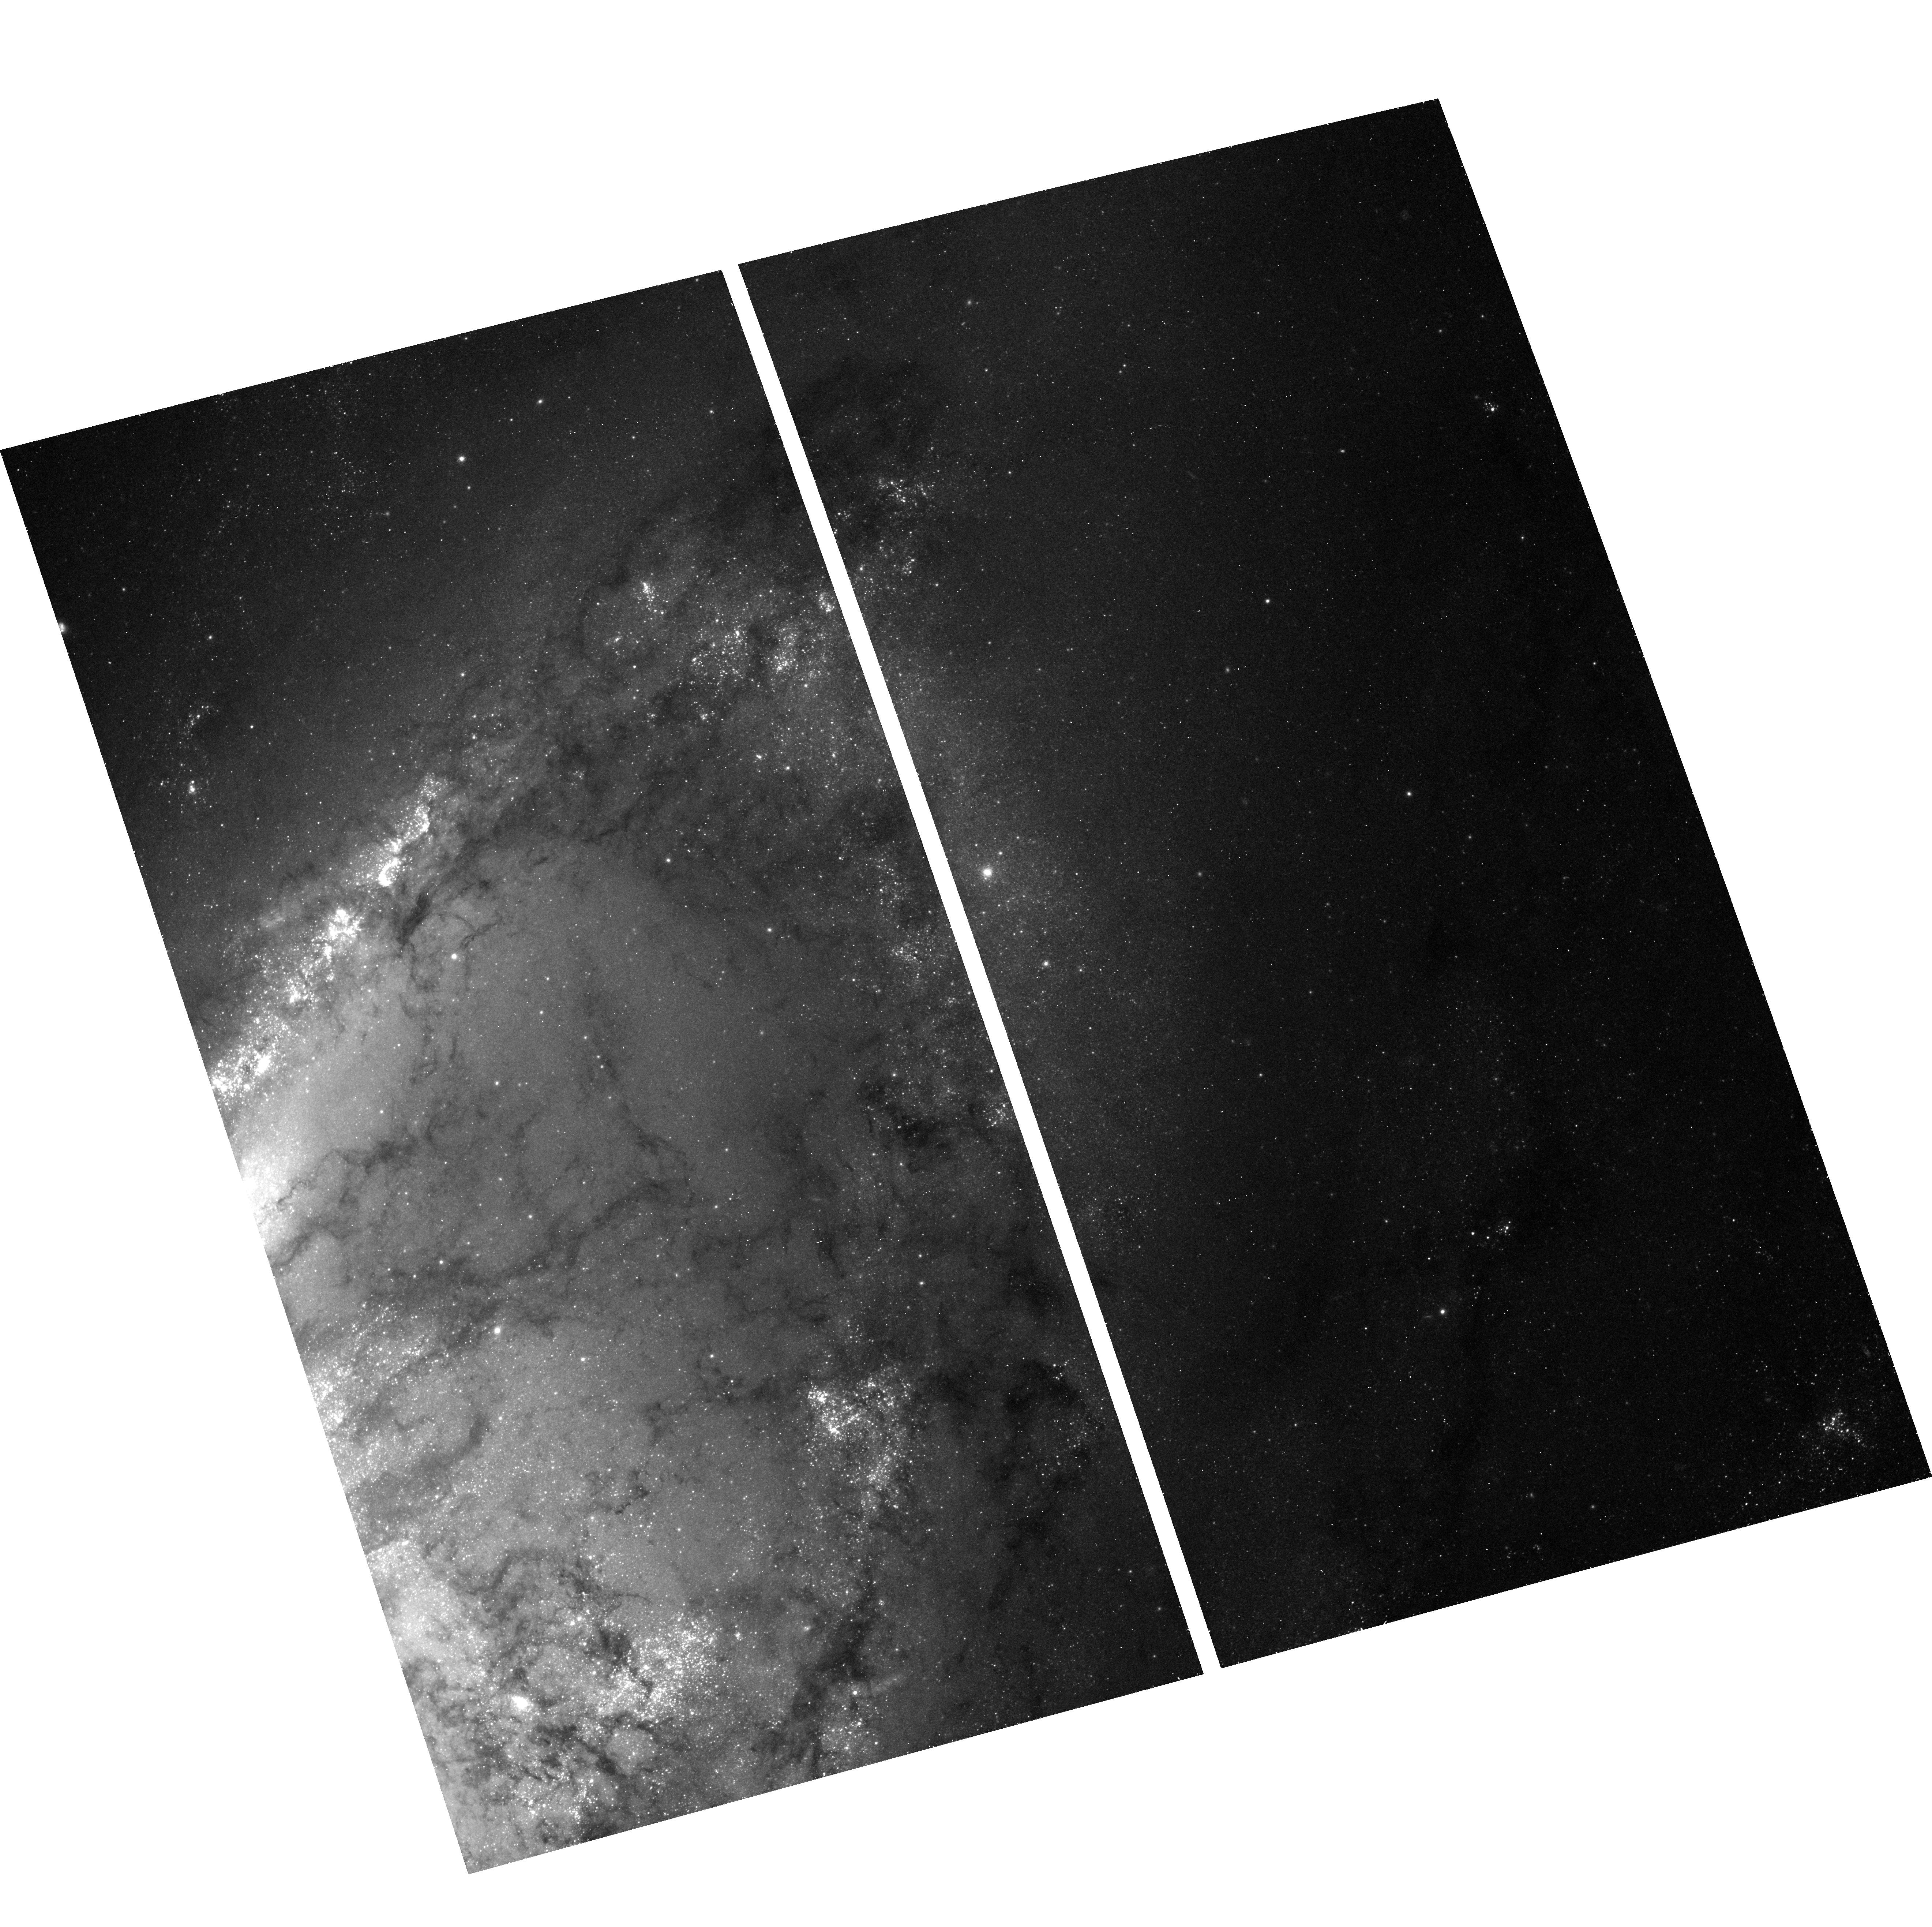
Target: NGC4258-INNER
Instrument: ACS/WFC
Filter: F435W
Exposure: 30 min
Observation ID: hst_9810_07_acs_wfc_f435w_j8r007

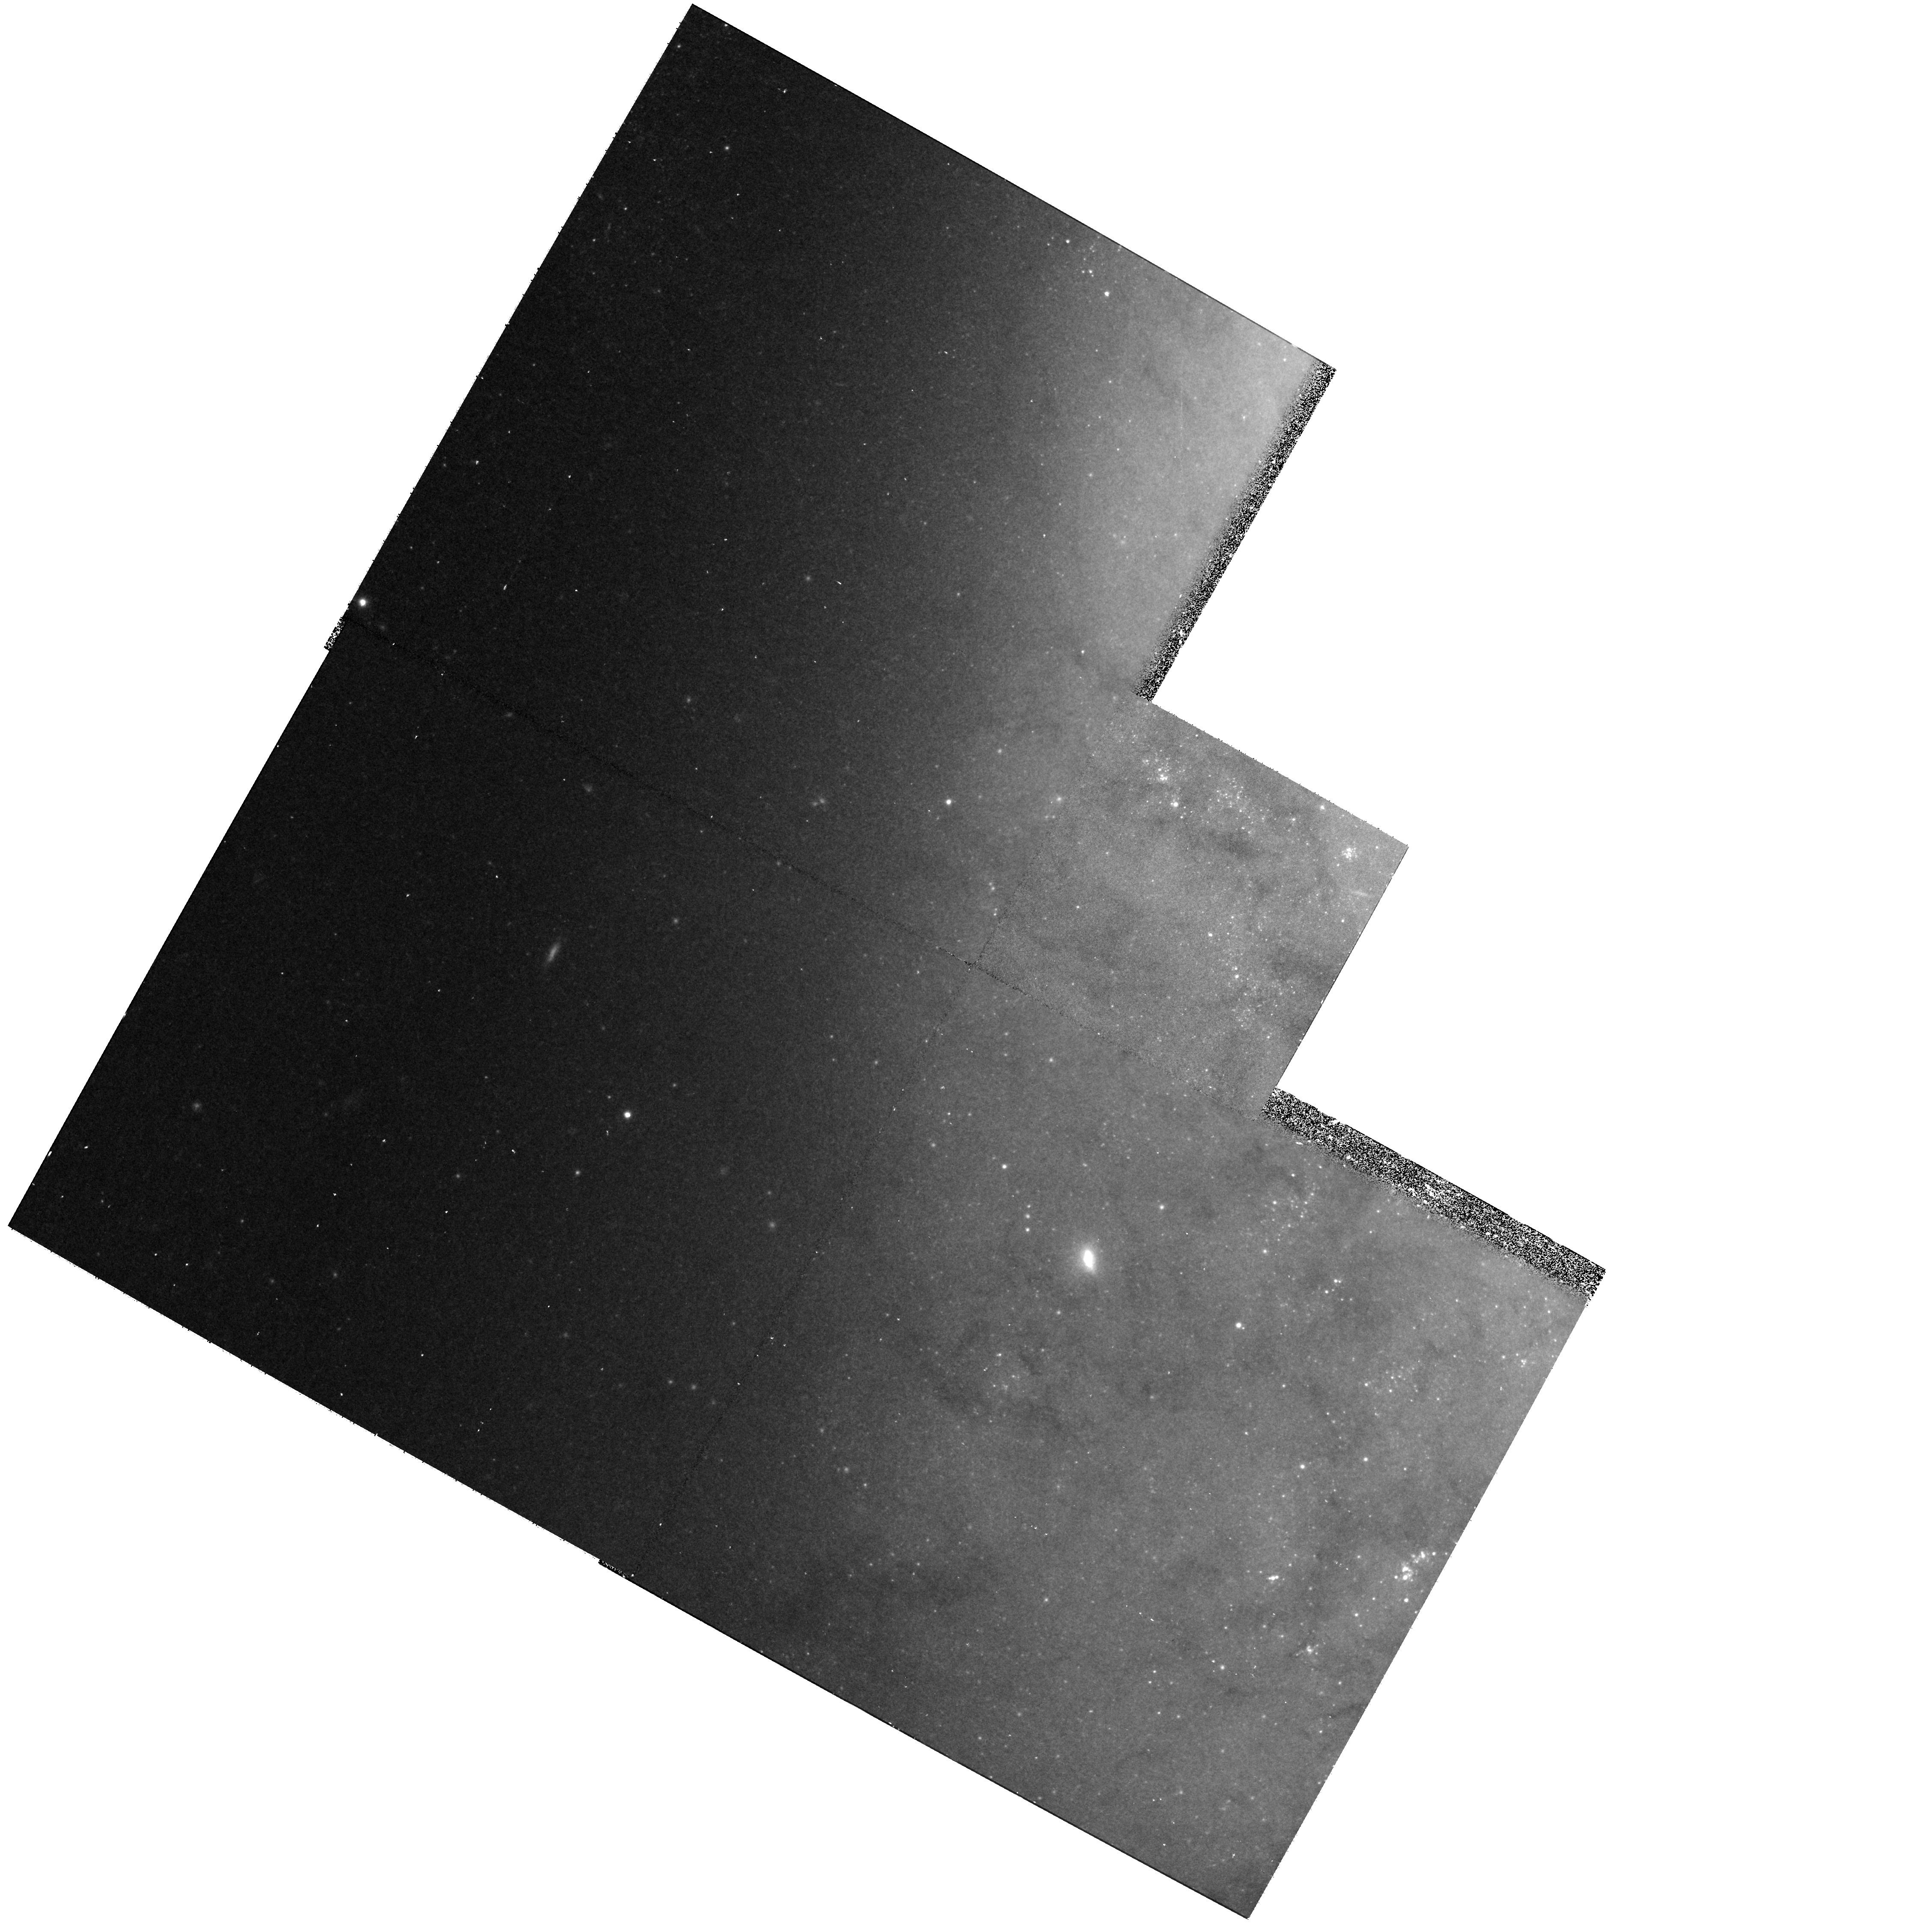
Target: field at RA 184.783°, Dec 47.281°
Instrument: WFPC2/PC
Filter: F555W
Exposure: 30 min
Observation ID: hst_9810_14_wfpc2_pc_f555w_u8r014

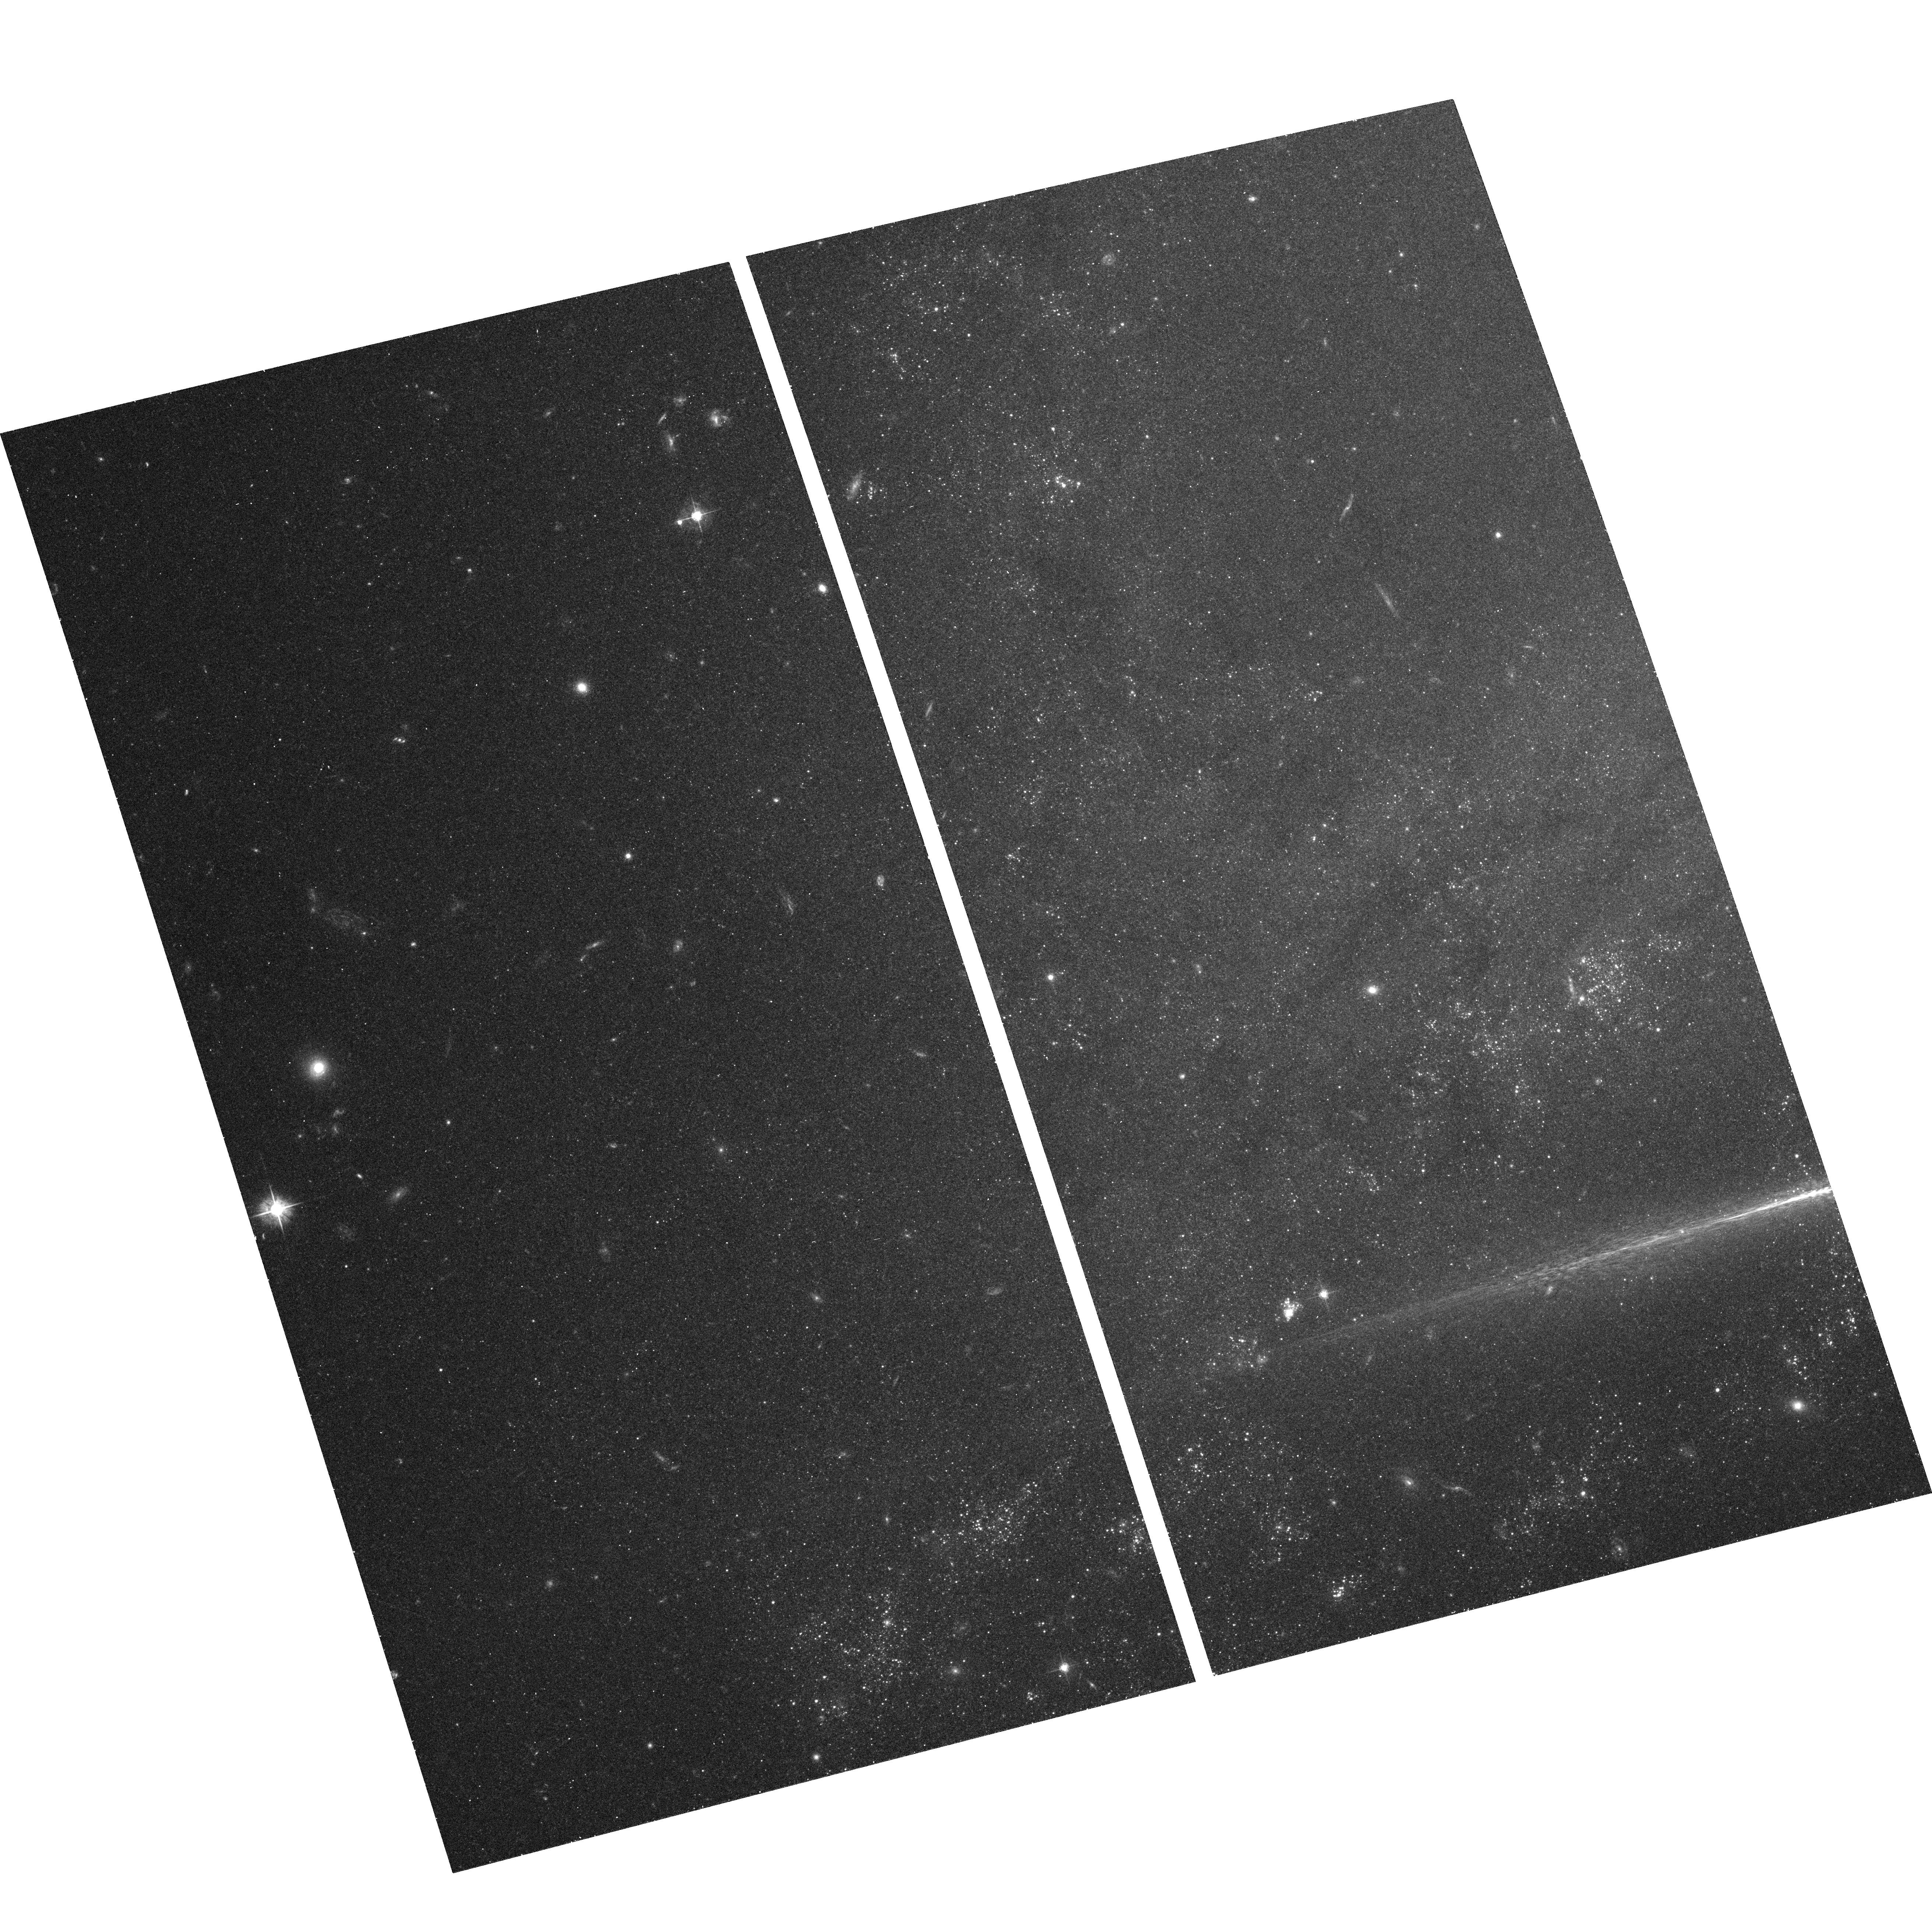
Target: NGC4258-OUTER
Instrument: ACS/WFC
Filter: F555W
Exposure: 27 min
Observation ID: hst_9810_18_acs_wfc_f555w_j8r018

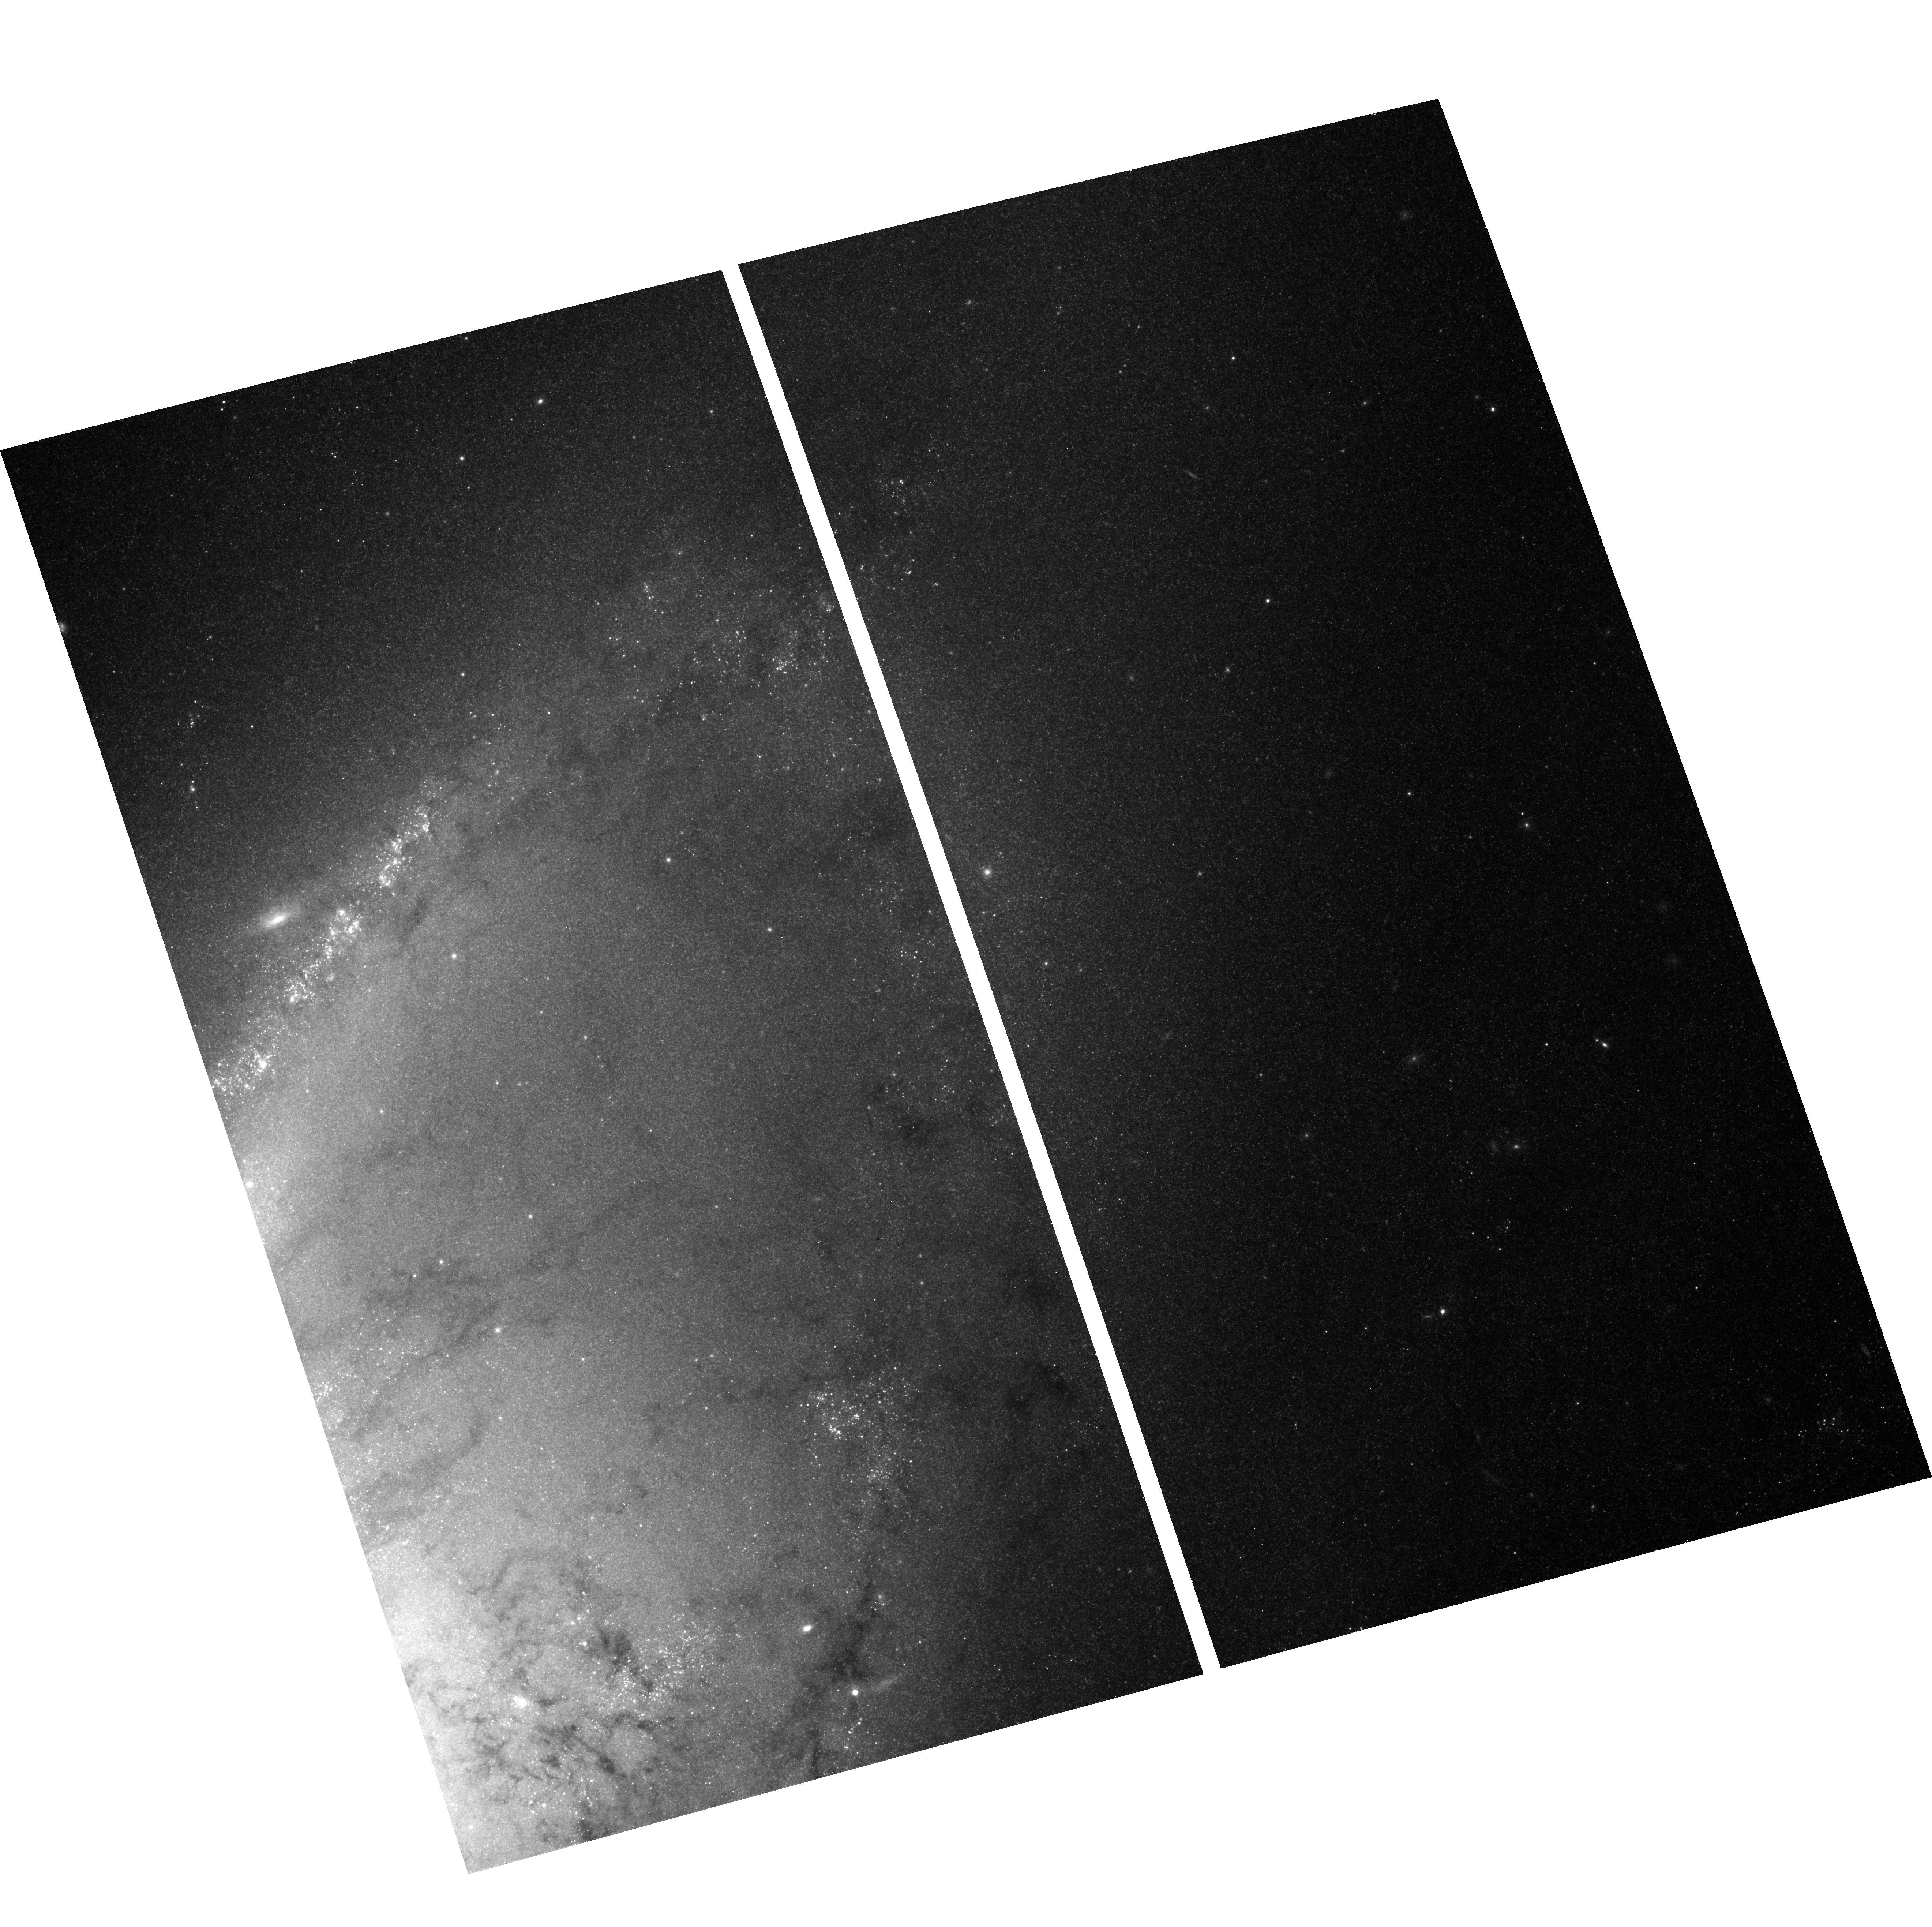
Target: NGC4258-INNER
Instrument: ACS/WFC
Filter: F814W
Exposure: 13 min
Observation ID: hst_9810_05_acs_wfc_f814w_j8r005

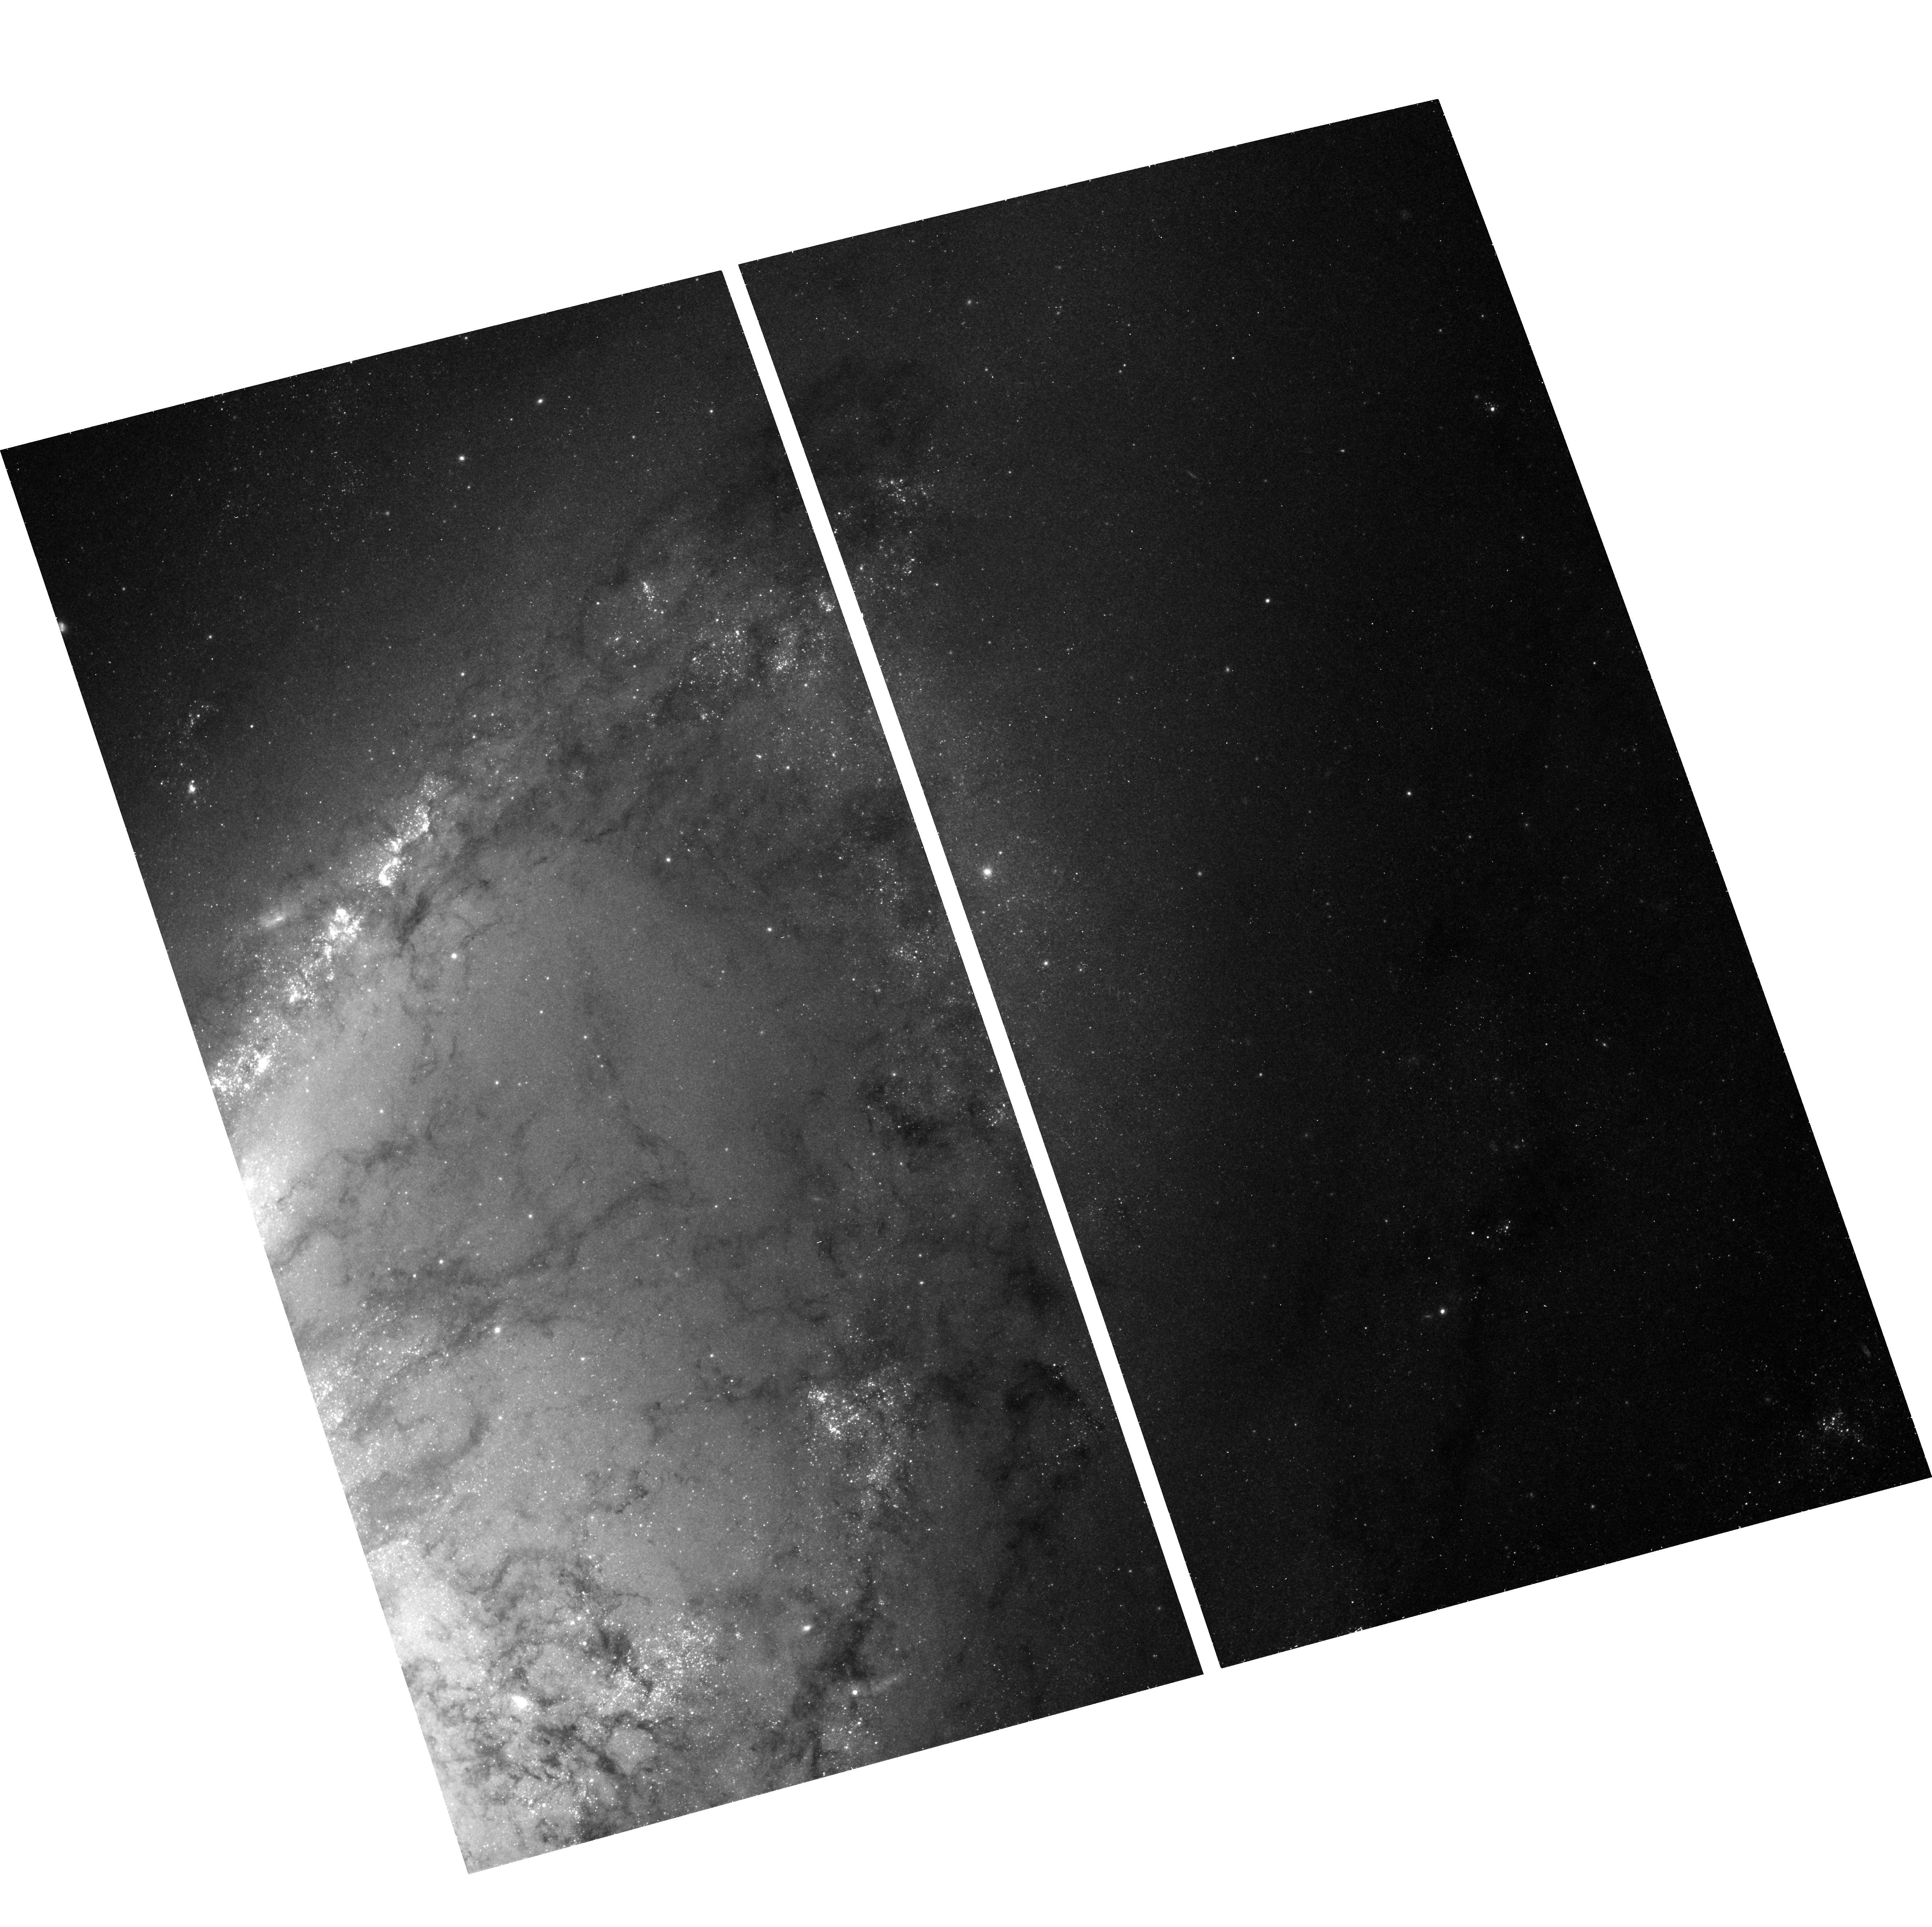
Target: NGC4258-INNER
Instrument: ACS/WFC
Filter: F555W
Exposure: 27 min
Observation ID: hst_9810_11_acs_wfc_f555w_j8r011

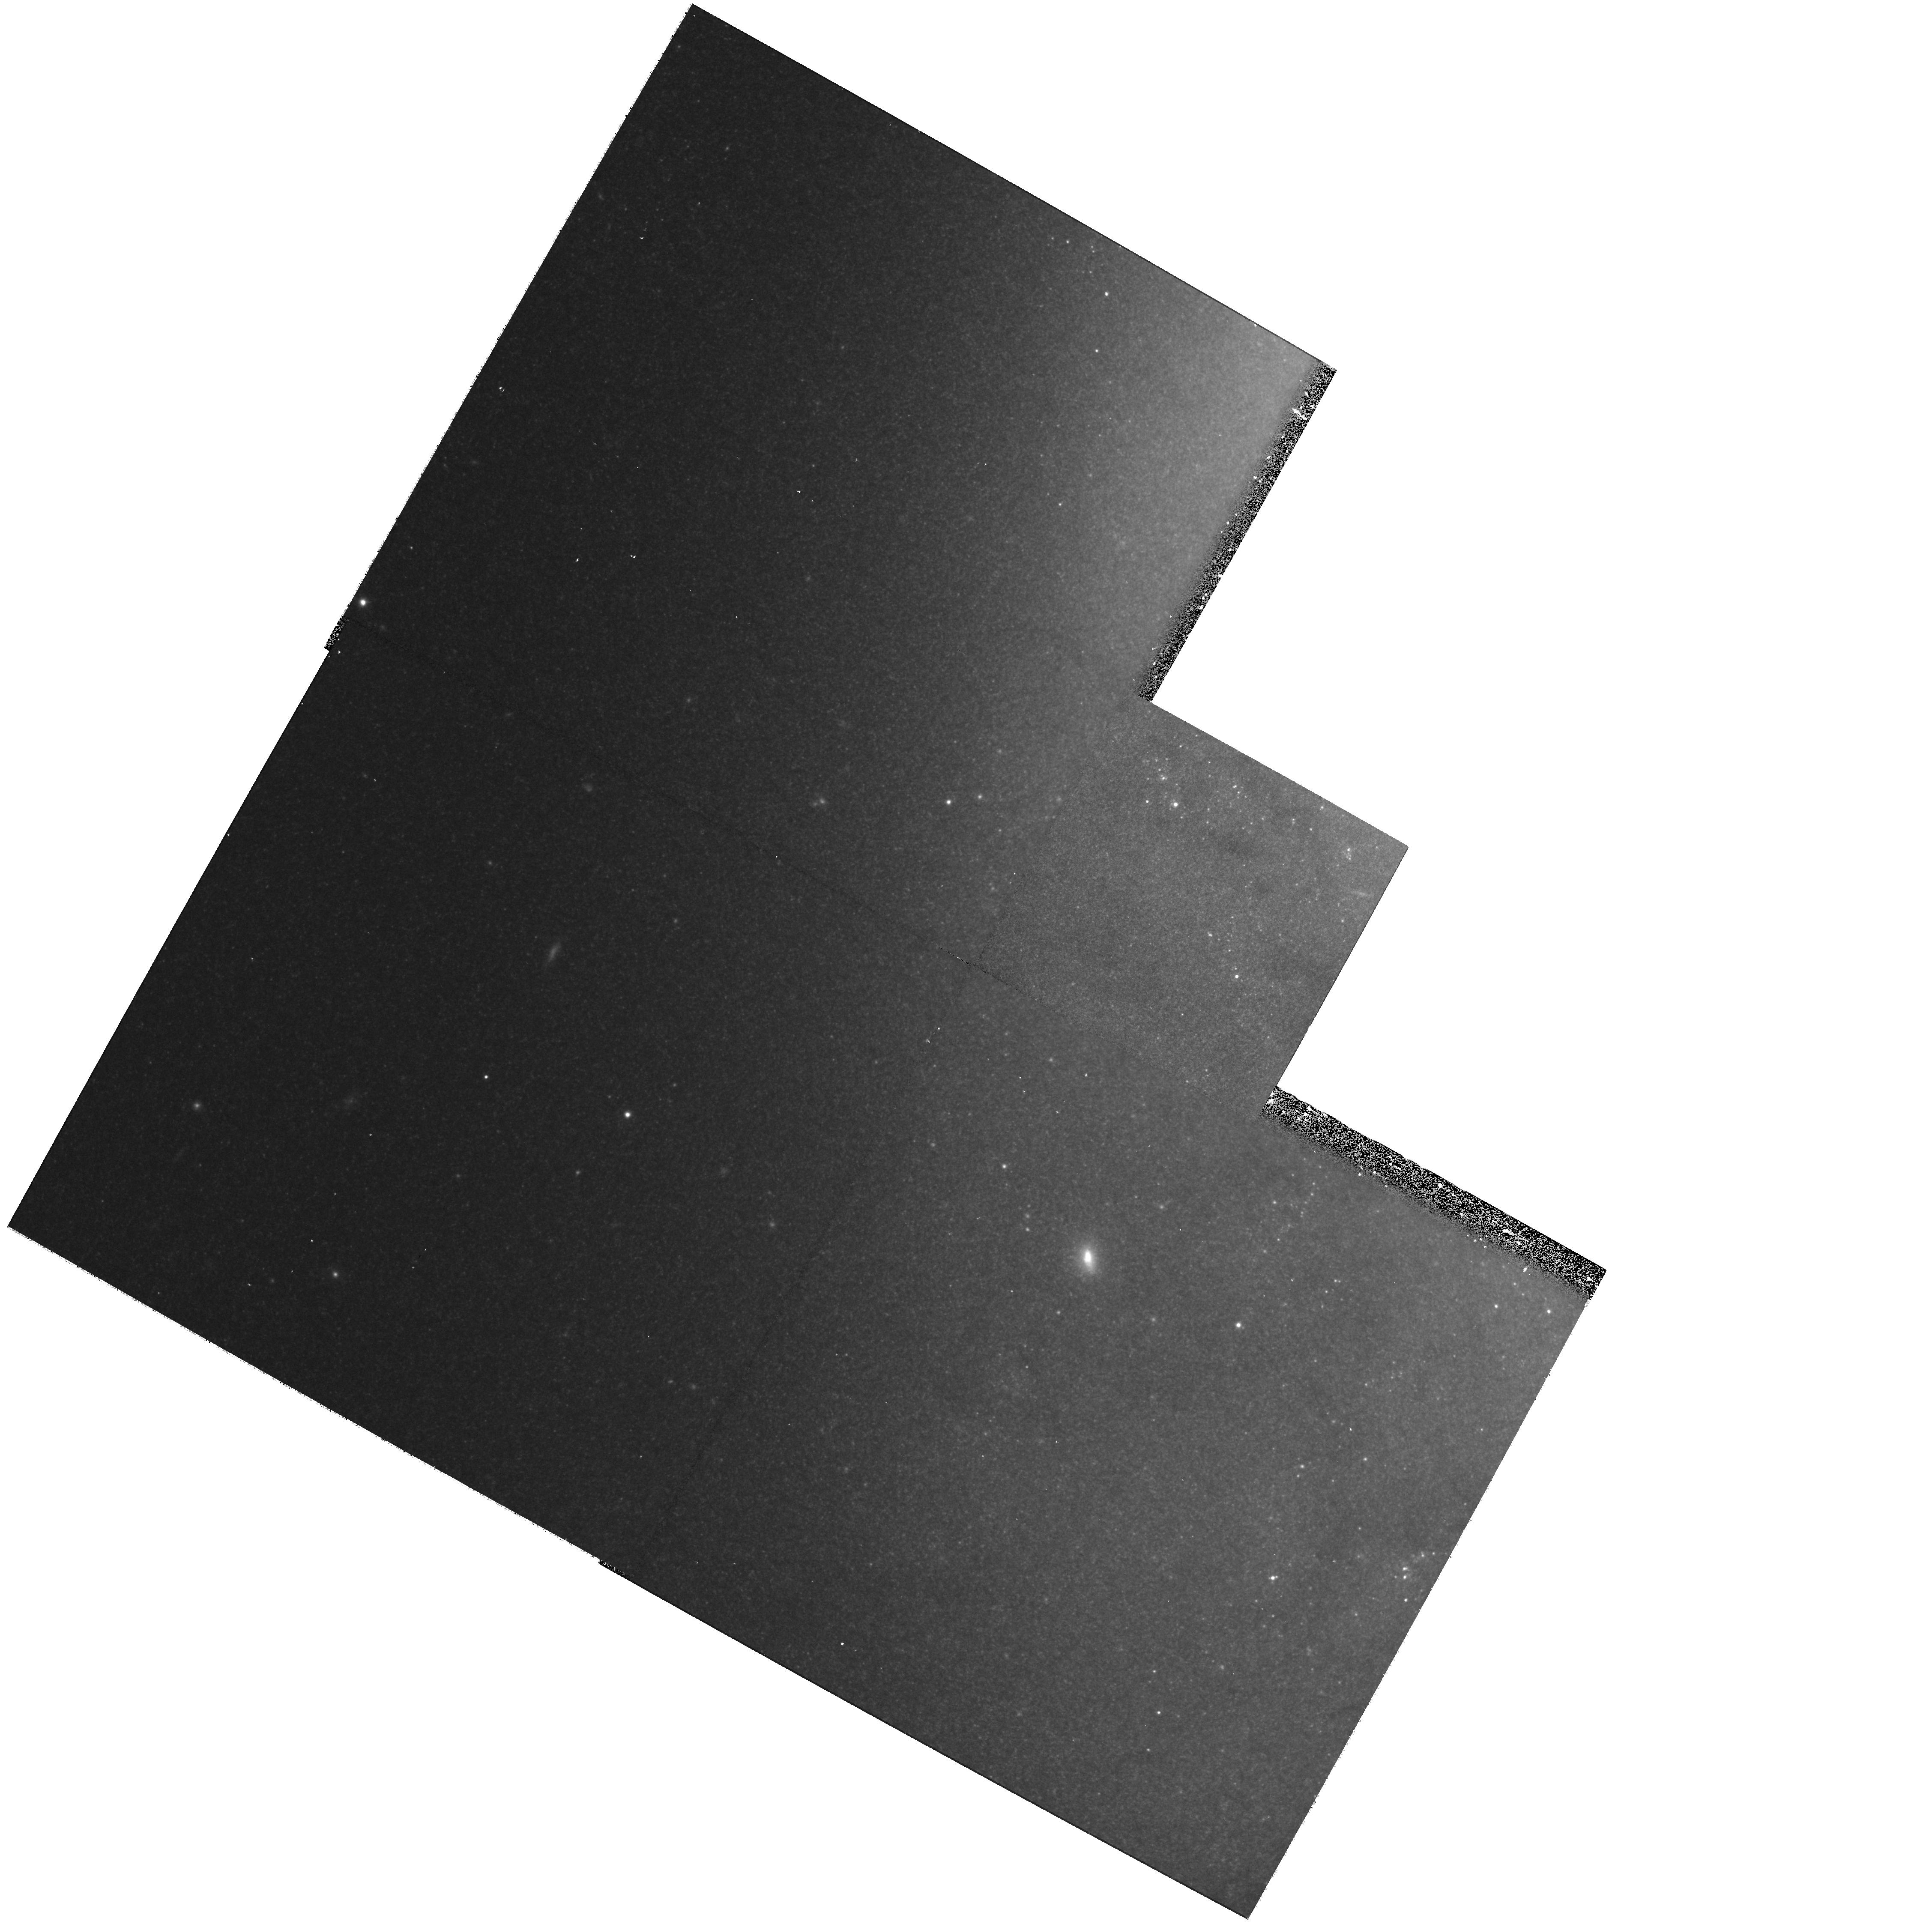
Target: field at RA 184.783°, Dec 47.281°
Instrument: WFPC2/PC
Filter: F814W
Exposure: 27 min
Observation ID: hst_9810_14_wfpc2_pc_f814w_u8r014

Accurate and Robust Calibration of the Extragalactic Distance Scale with the Maser Galaxy NGC4258 (PI: Greenhill, Lincoln J.)

The extragalactic distance scale (EDS) is defined by a comparison of Cepheid Period-Luminosity (PL) relations for nearby galaxies and the LMC, whose uncertain distance is thereby the SOLE anchor. Studies of maser sources orbiting the central black hole in the galaxy NGC4258 have provided the most accurate extragalactic distance ever (7.2+/- 0.5Mpc). Since this distance is well determined and based on GEOMETRIC arguments, NGC4258 can provide a much needed new anchor for the EDS. We propose multi-epoch BVIH observations of NGC4258 in order to discover about 100 Cepheids and to characterize their light curves with 2-3 times greater accuracy than was previously possible with WFPC2. At 90 orbits (48 in Cycle 12; 42 in Cycle 13), this is a relatively large program. However, the result will have a major impact on the EDS, and substantial attention must be paid to characterization and minimization of systematic errors, as from metallicity, crowding, and blending. The resulting dataset will be the most complete for Cepheids in any galaxy yet studied with HST. In an ongoing NASA-funded program (OSS-SARA), we are using new analysis techniques and radio data to reduce uncertainty in the geometric distance to < 3% (0.07 mag). With this improved geometric distance and the BVIH data, we will be able to calculate the zero point of the PL relation ROBUSTLY to <4% (0.09 mag).